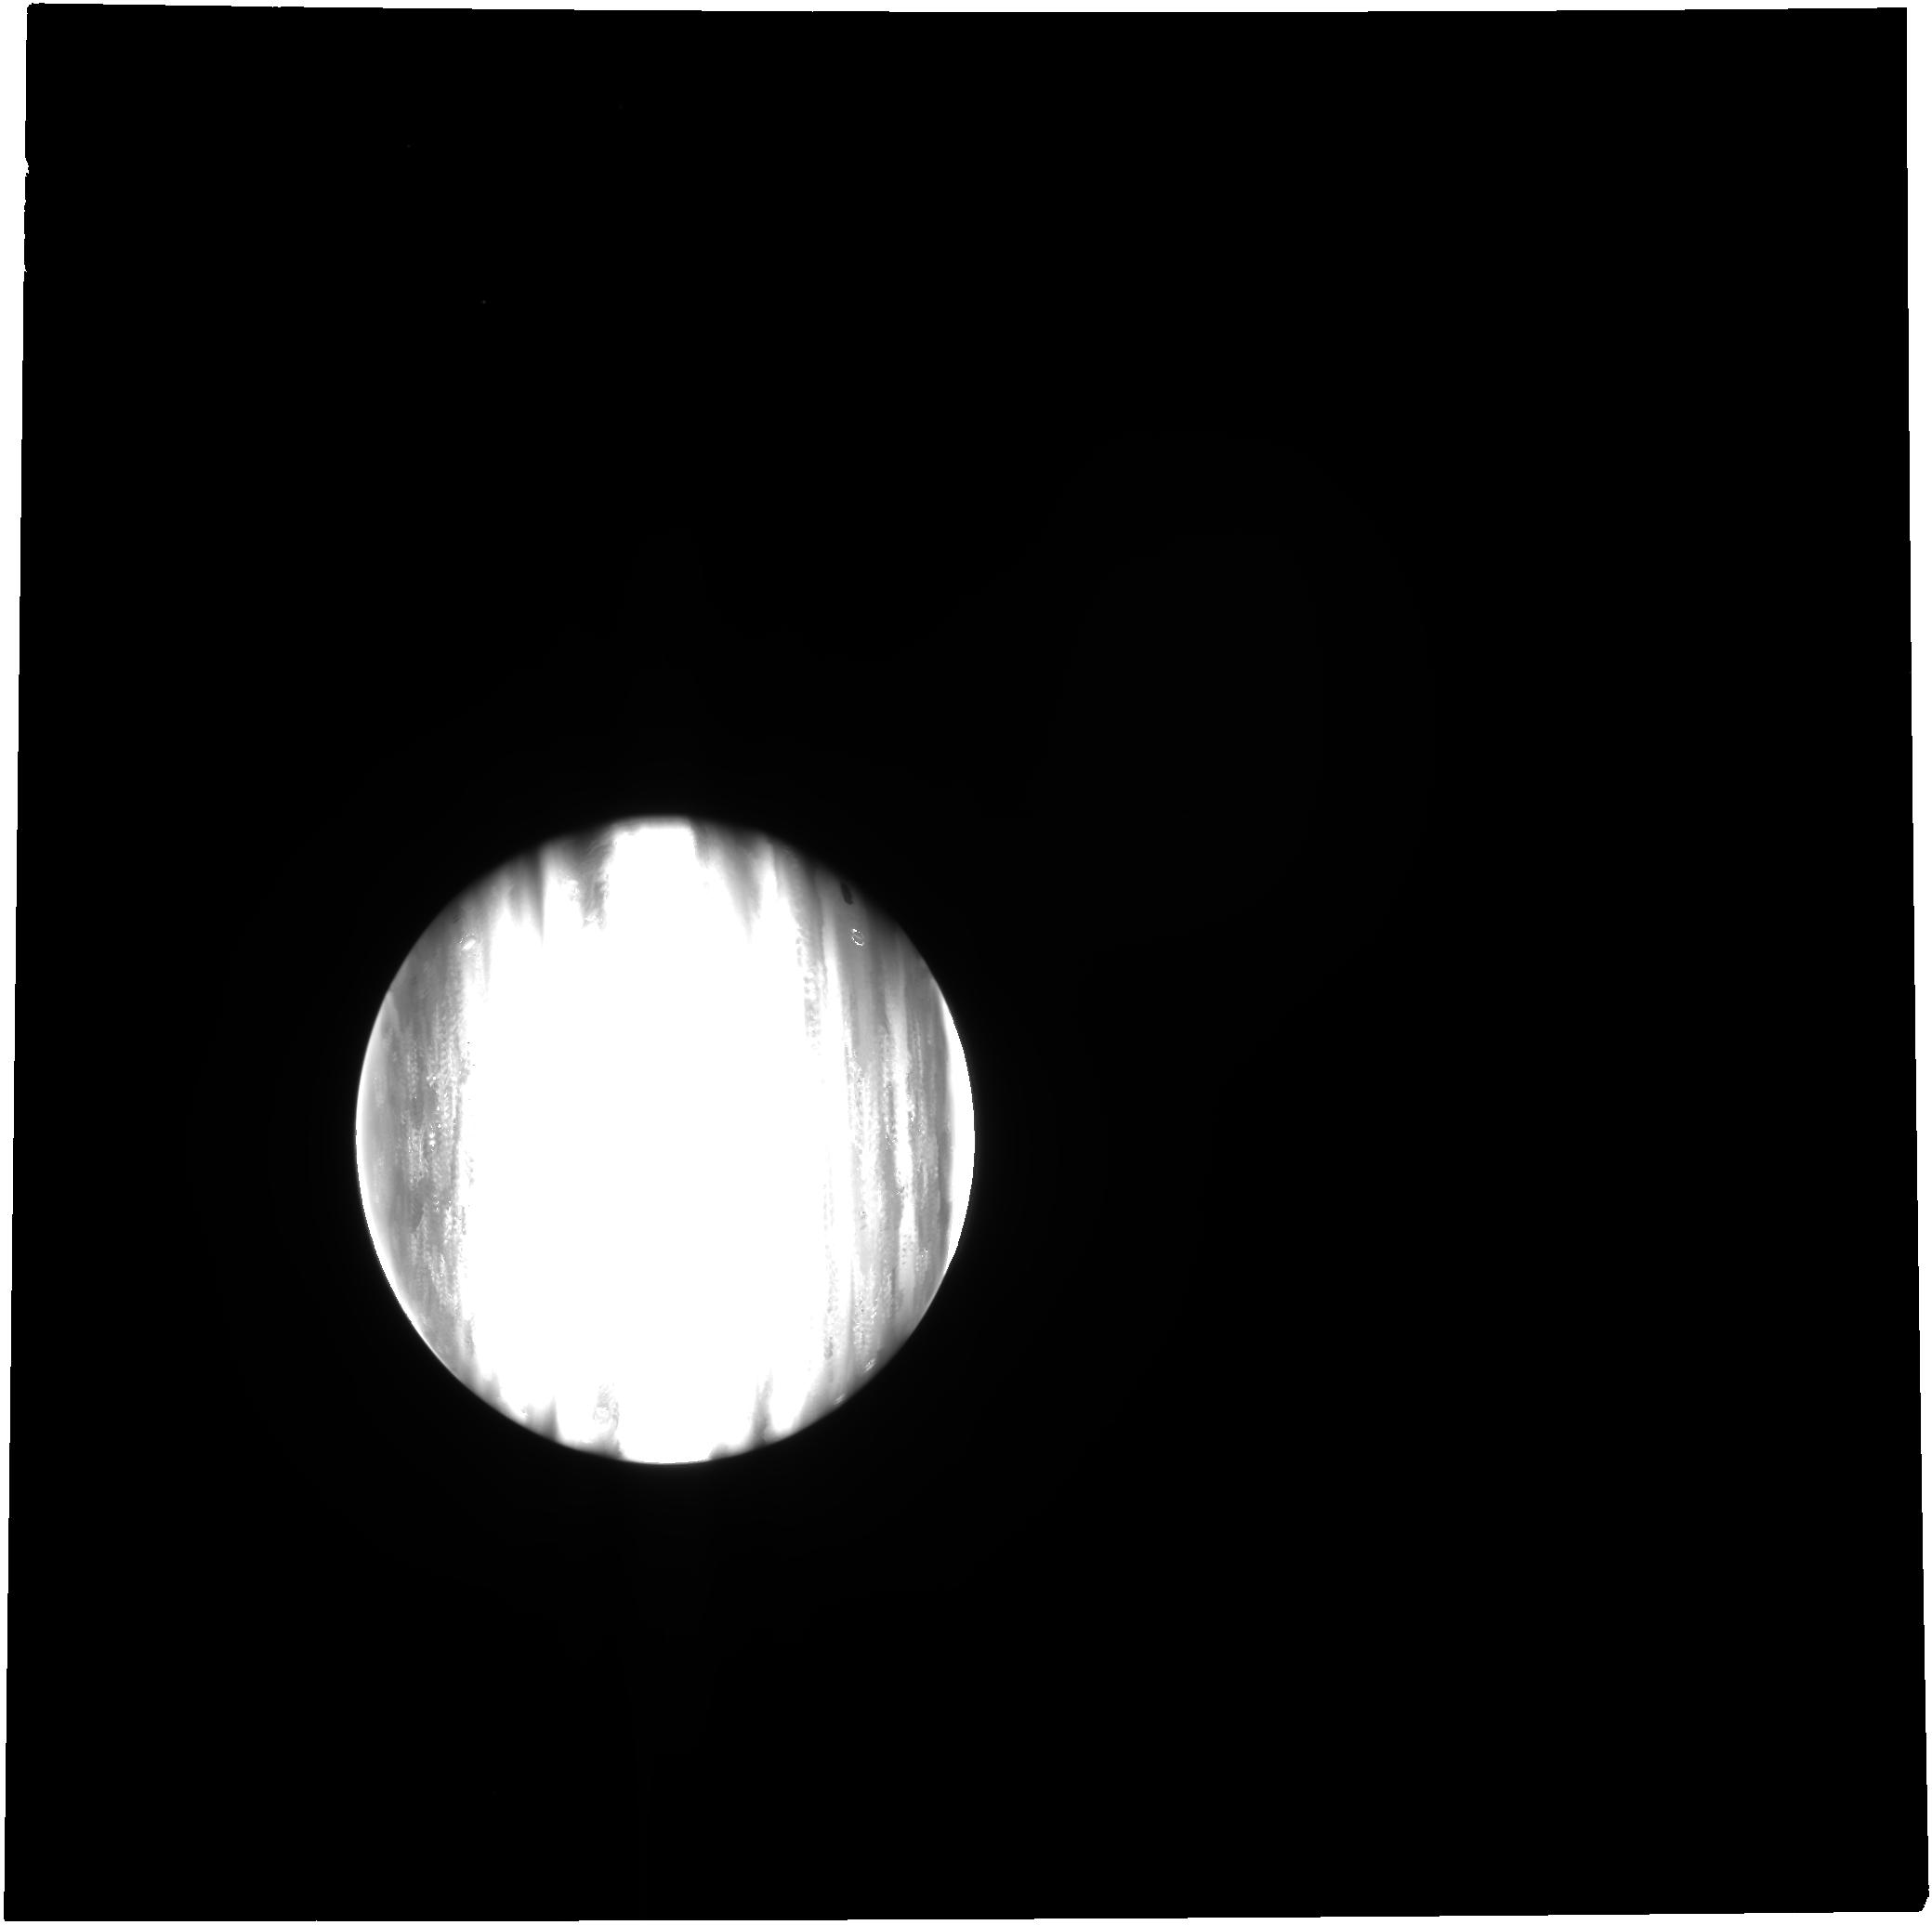
Target: JUPITER
Instrument: NIRCAM
Filter: F250M
Exposure: 2 min
Observation ID: jw01373-o010_t006_nircam_clear-f250m

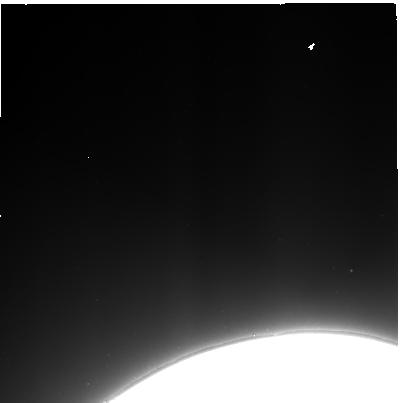
Target: JUPITER-MAINRING-EAST
Instrument: NIRCAM
Filter: F322W2
Exposure: 2 min
Observation ID: jw01373-o033_t035_nircam_clear-f322w2-sub400p

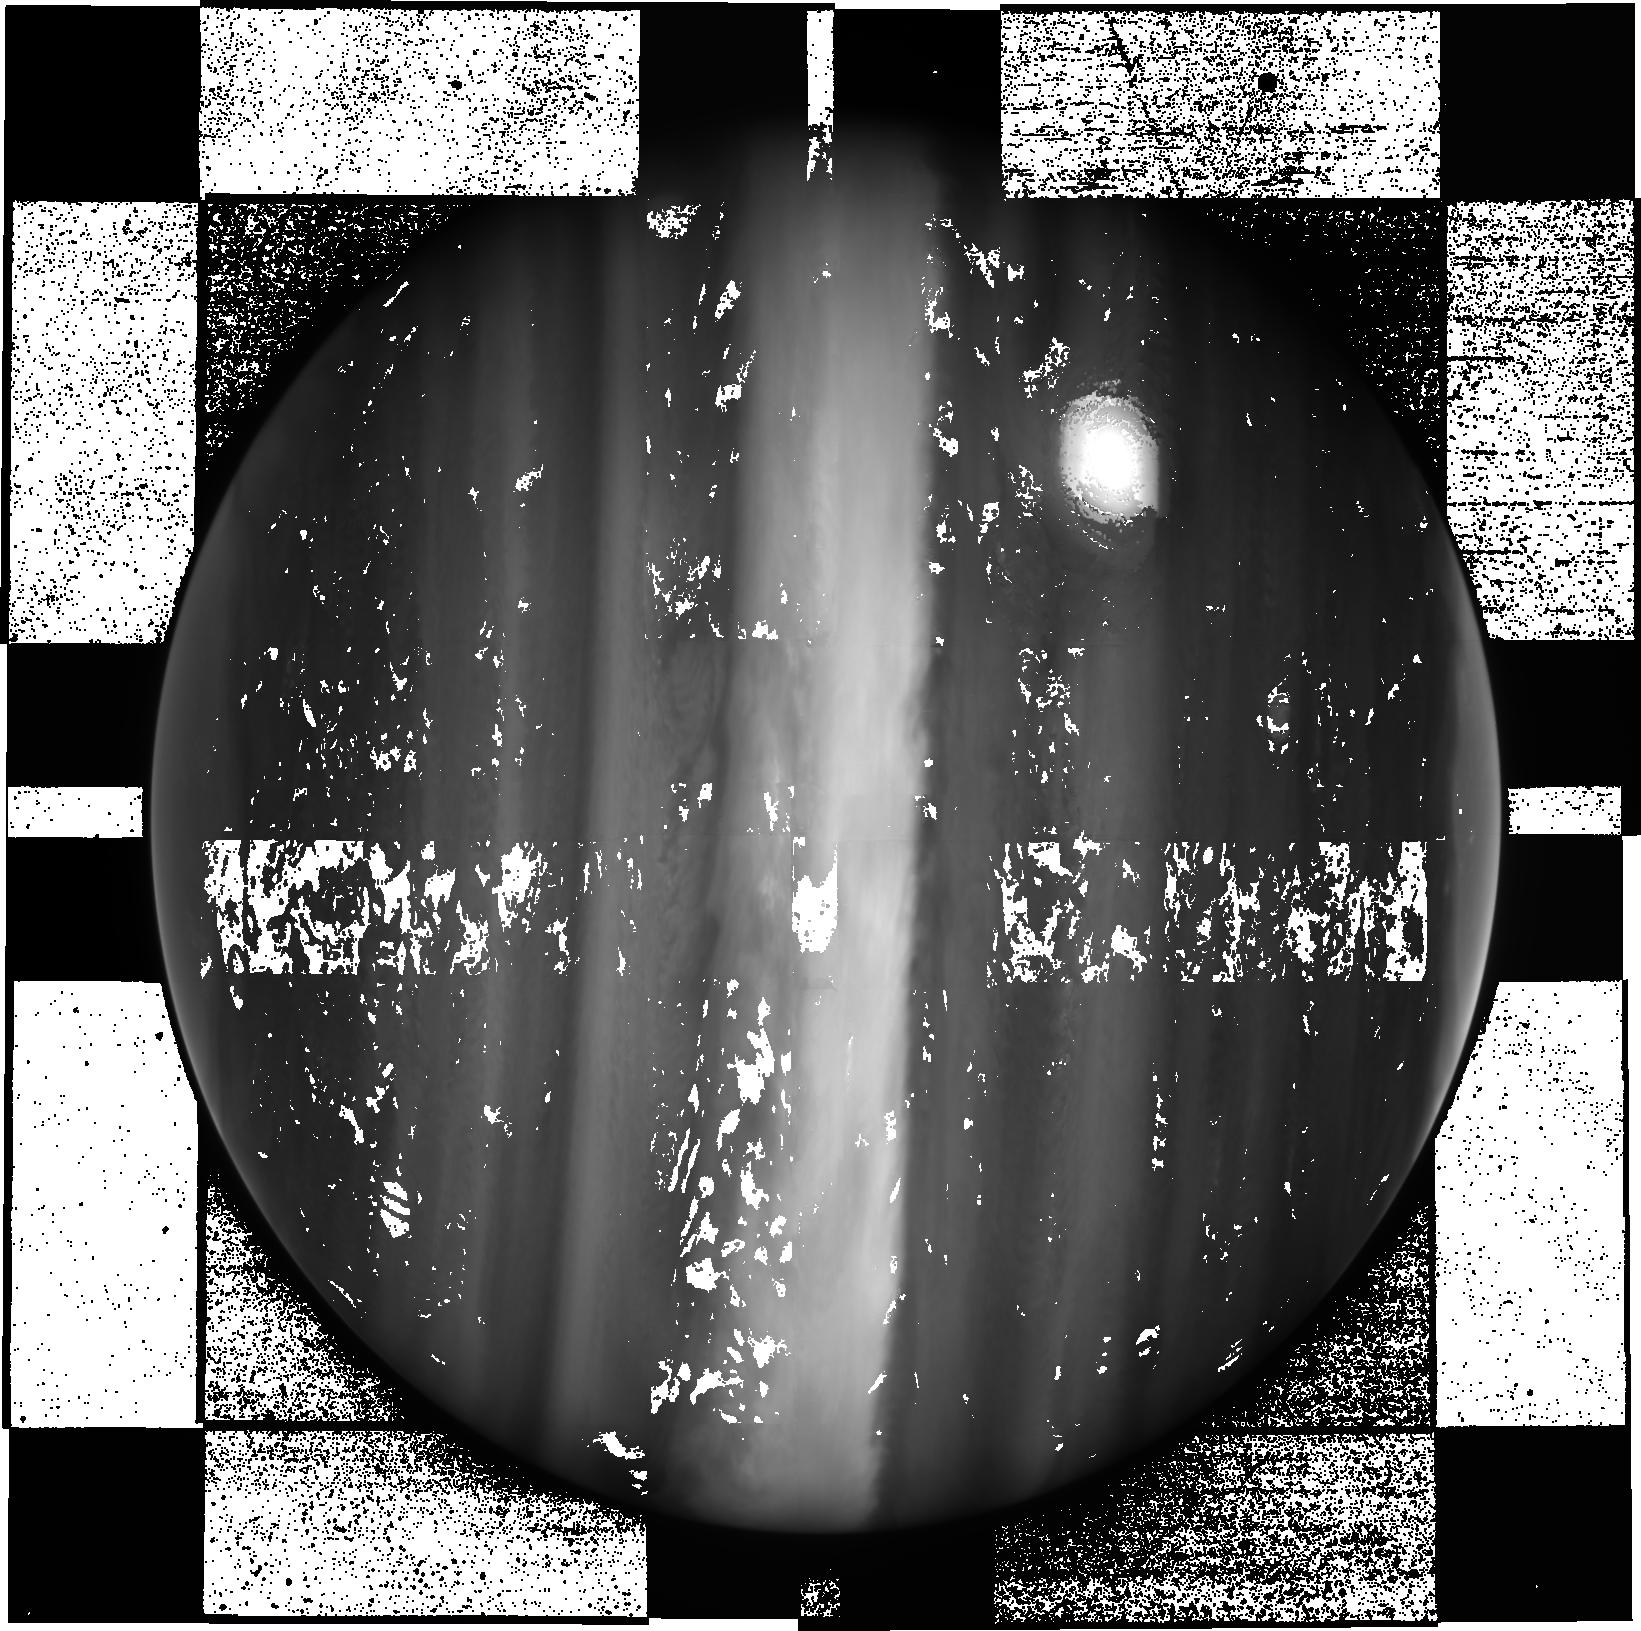
Target: JUPITER
Instrument: NIRCAM
Filter: F150W2+F164N
Exposure: 3 min
Observation ID: jw01373-o007_t006_nircam_f150w2-f164n-sub640

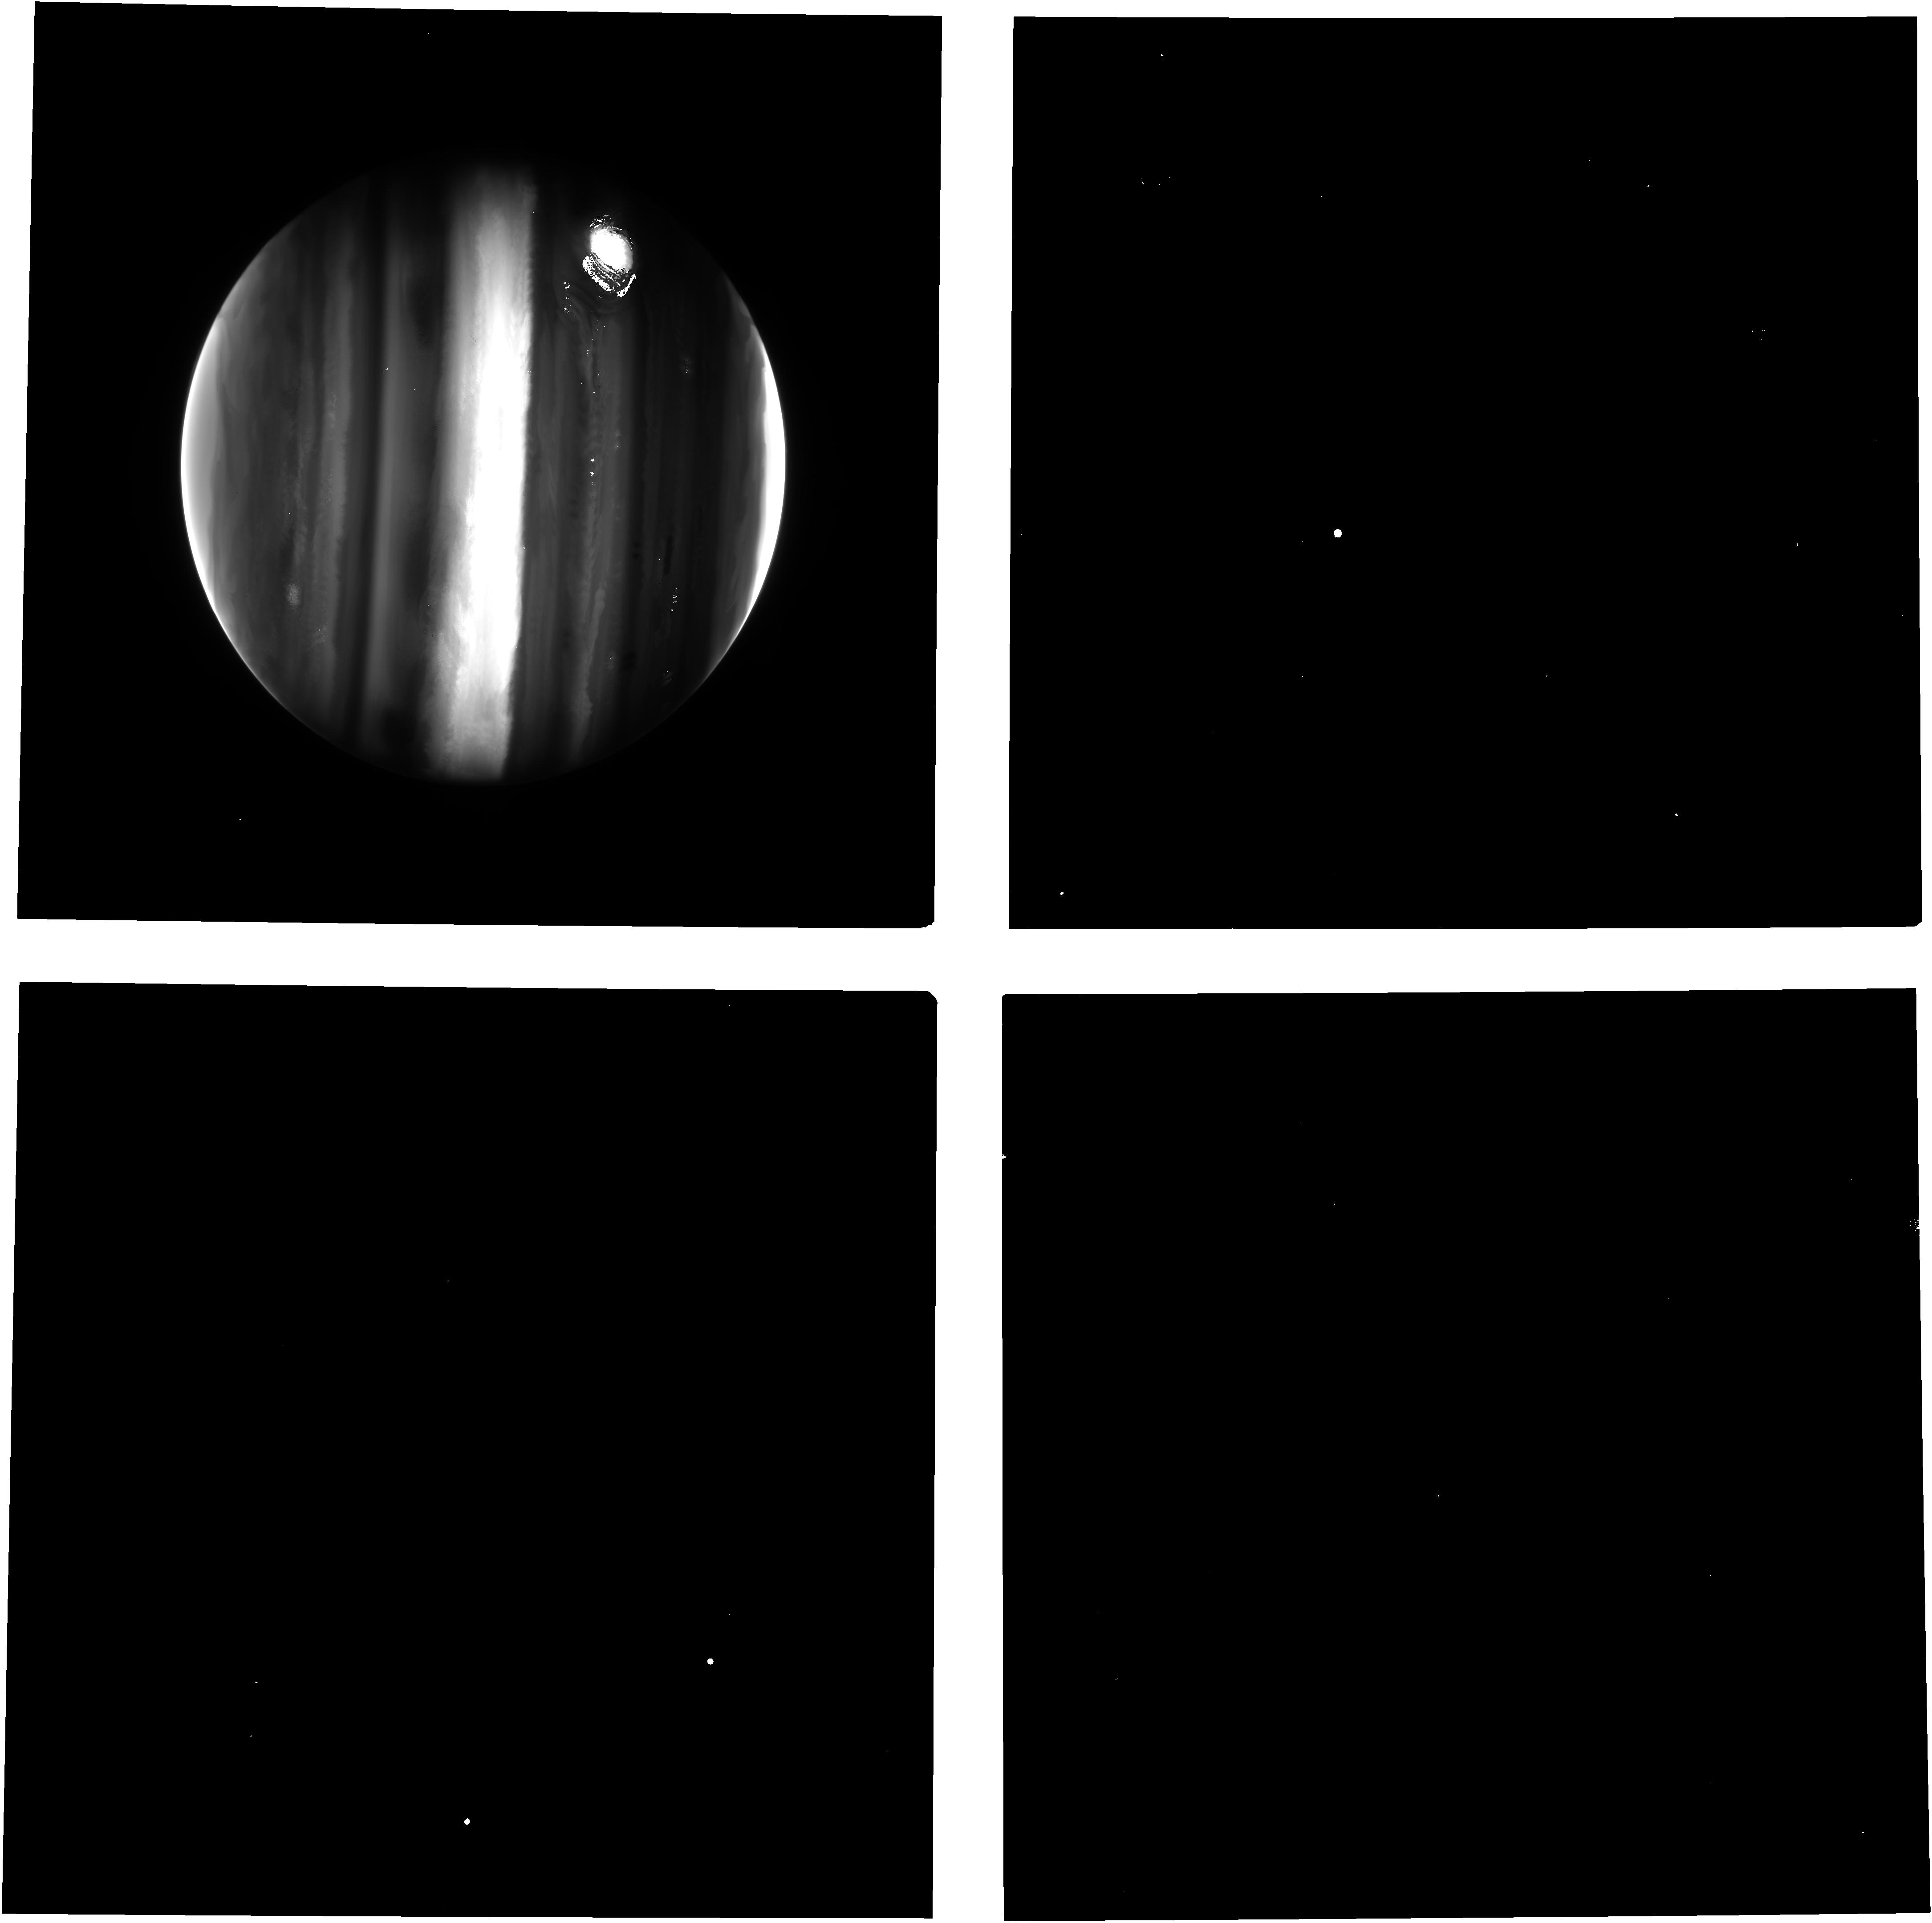
Target: JUPITER
Instrument: NIRCAM
Filter: F212N
Exposure: 3 min
Observation ID: jw01373-o008_t006_nircam_clear-f212n

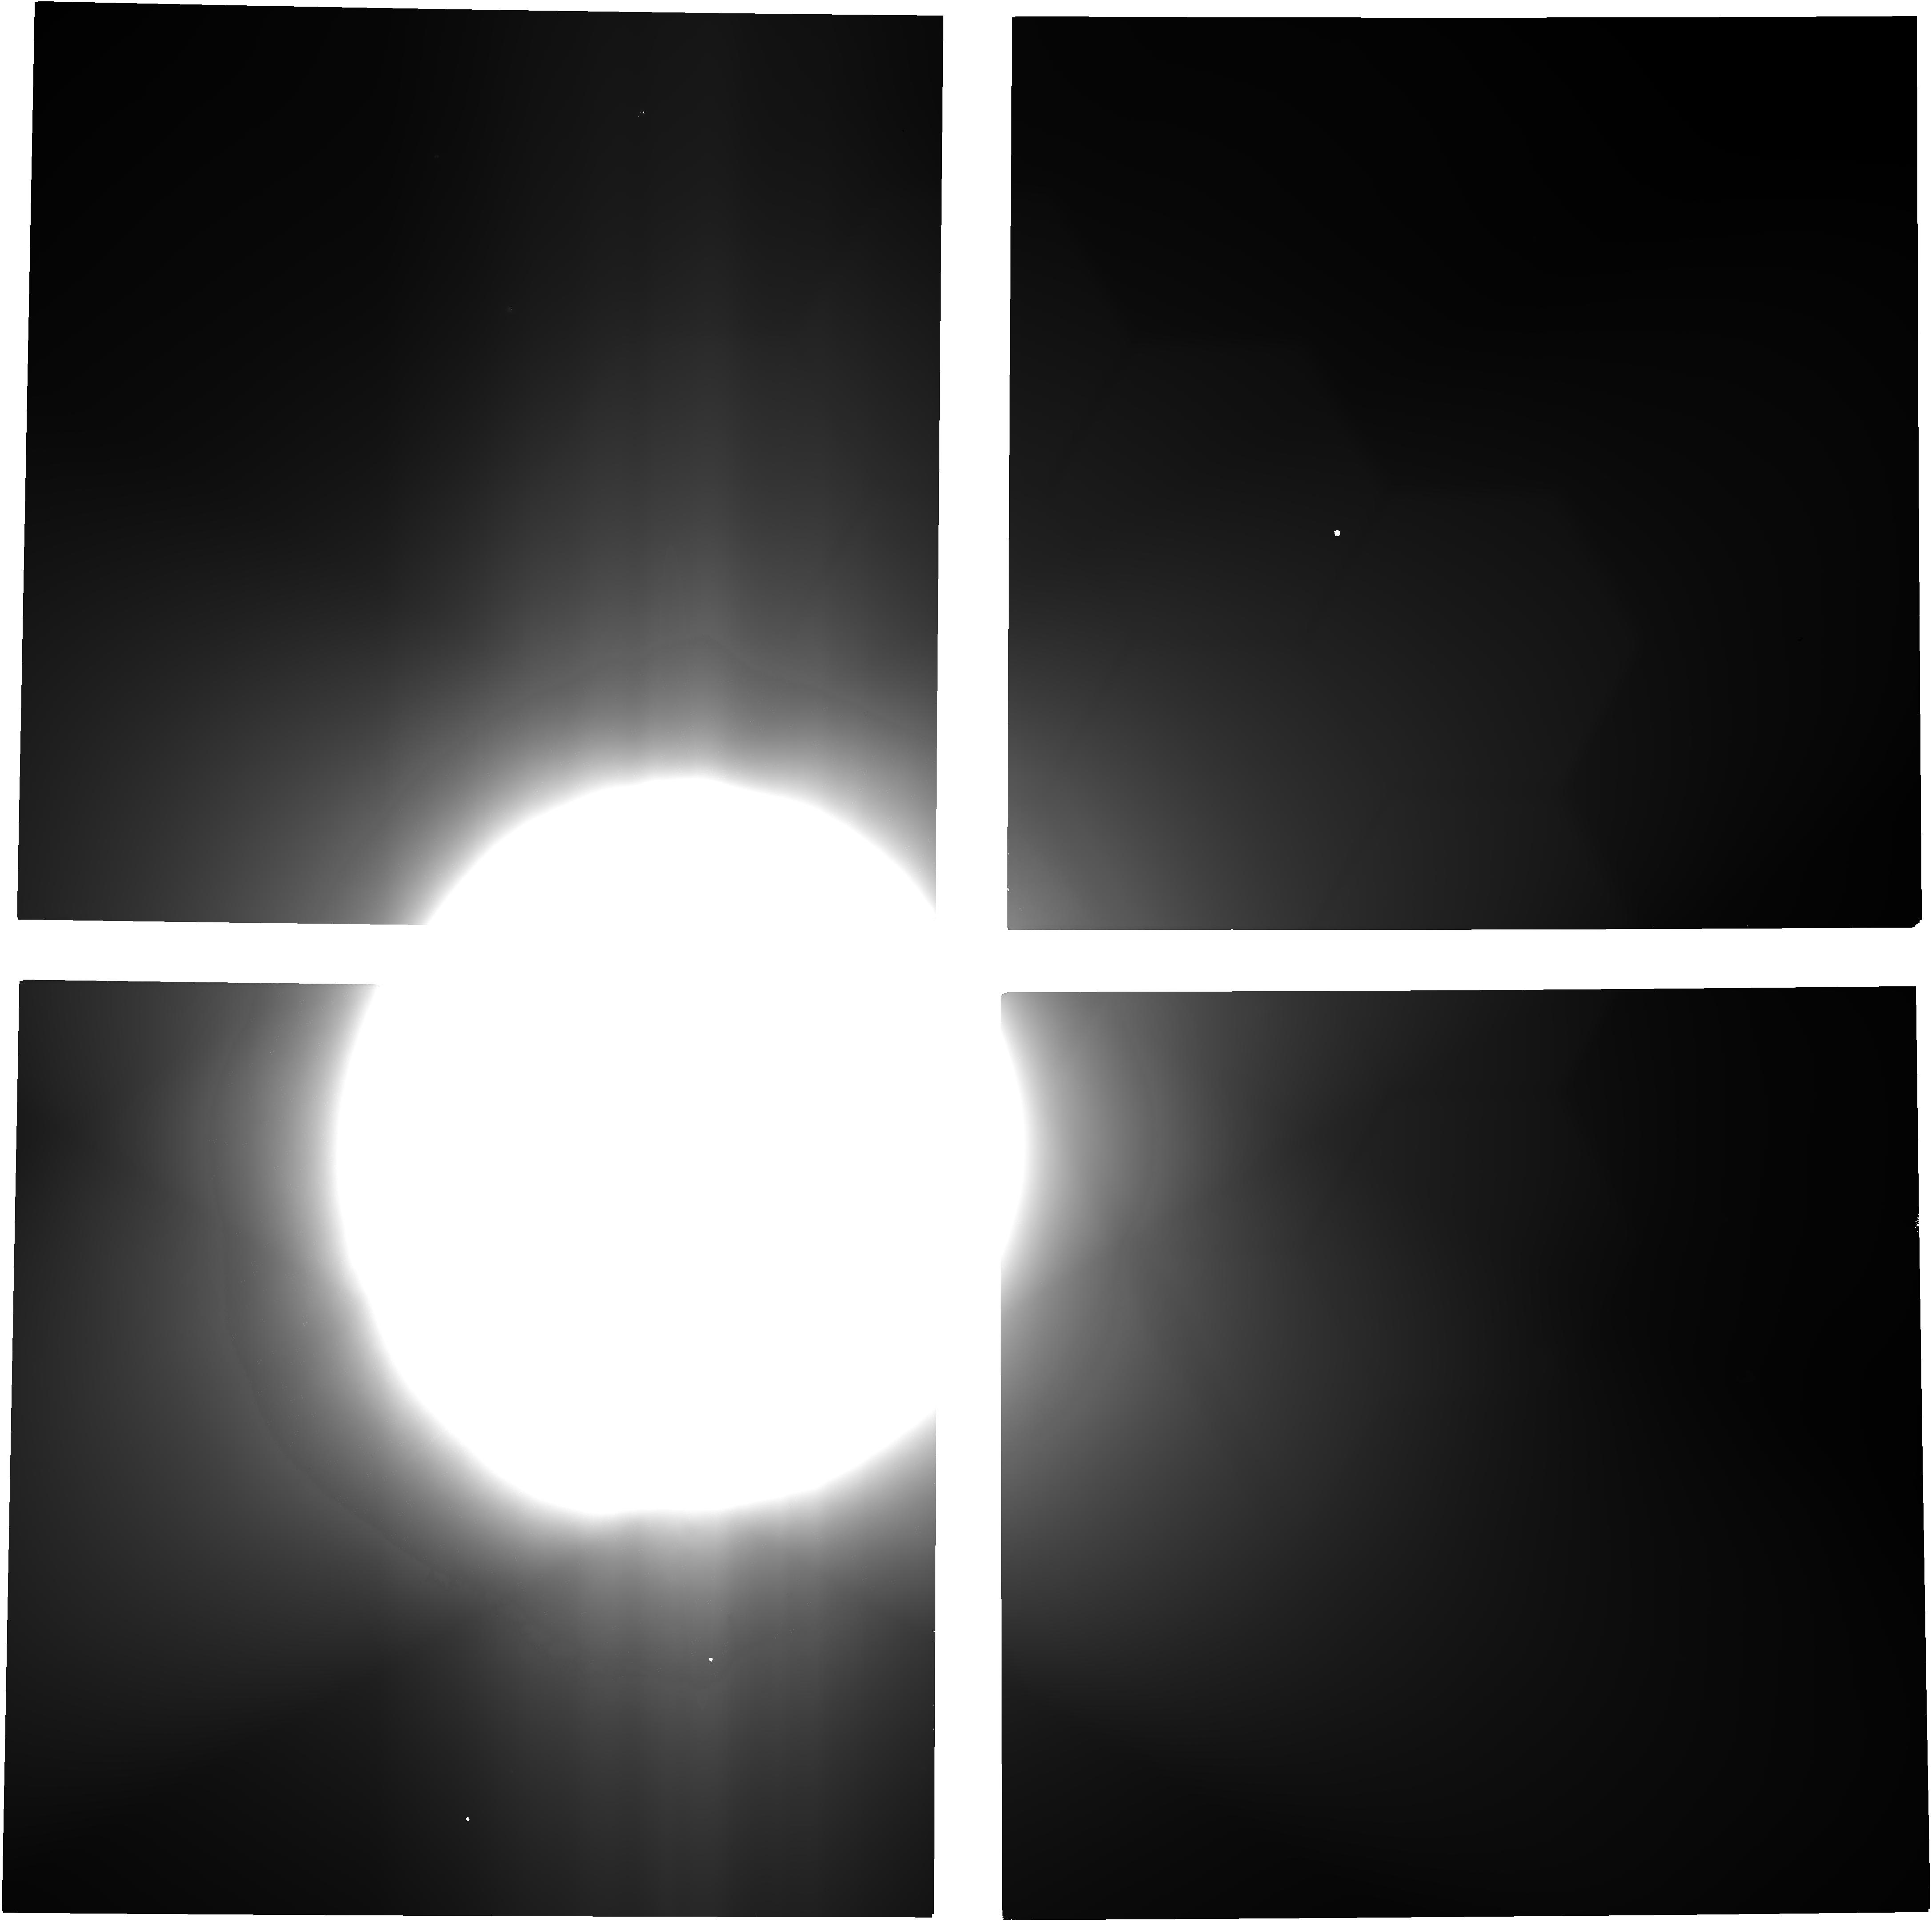
Target: JUPITER
Instrument: NIRCAM
Filter: F150W2
Exposure: 16 min
Observation ID: jw01373-o010_t006_nircam_clear-f150w2

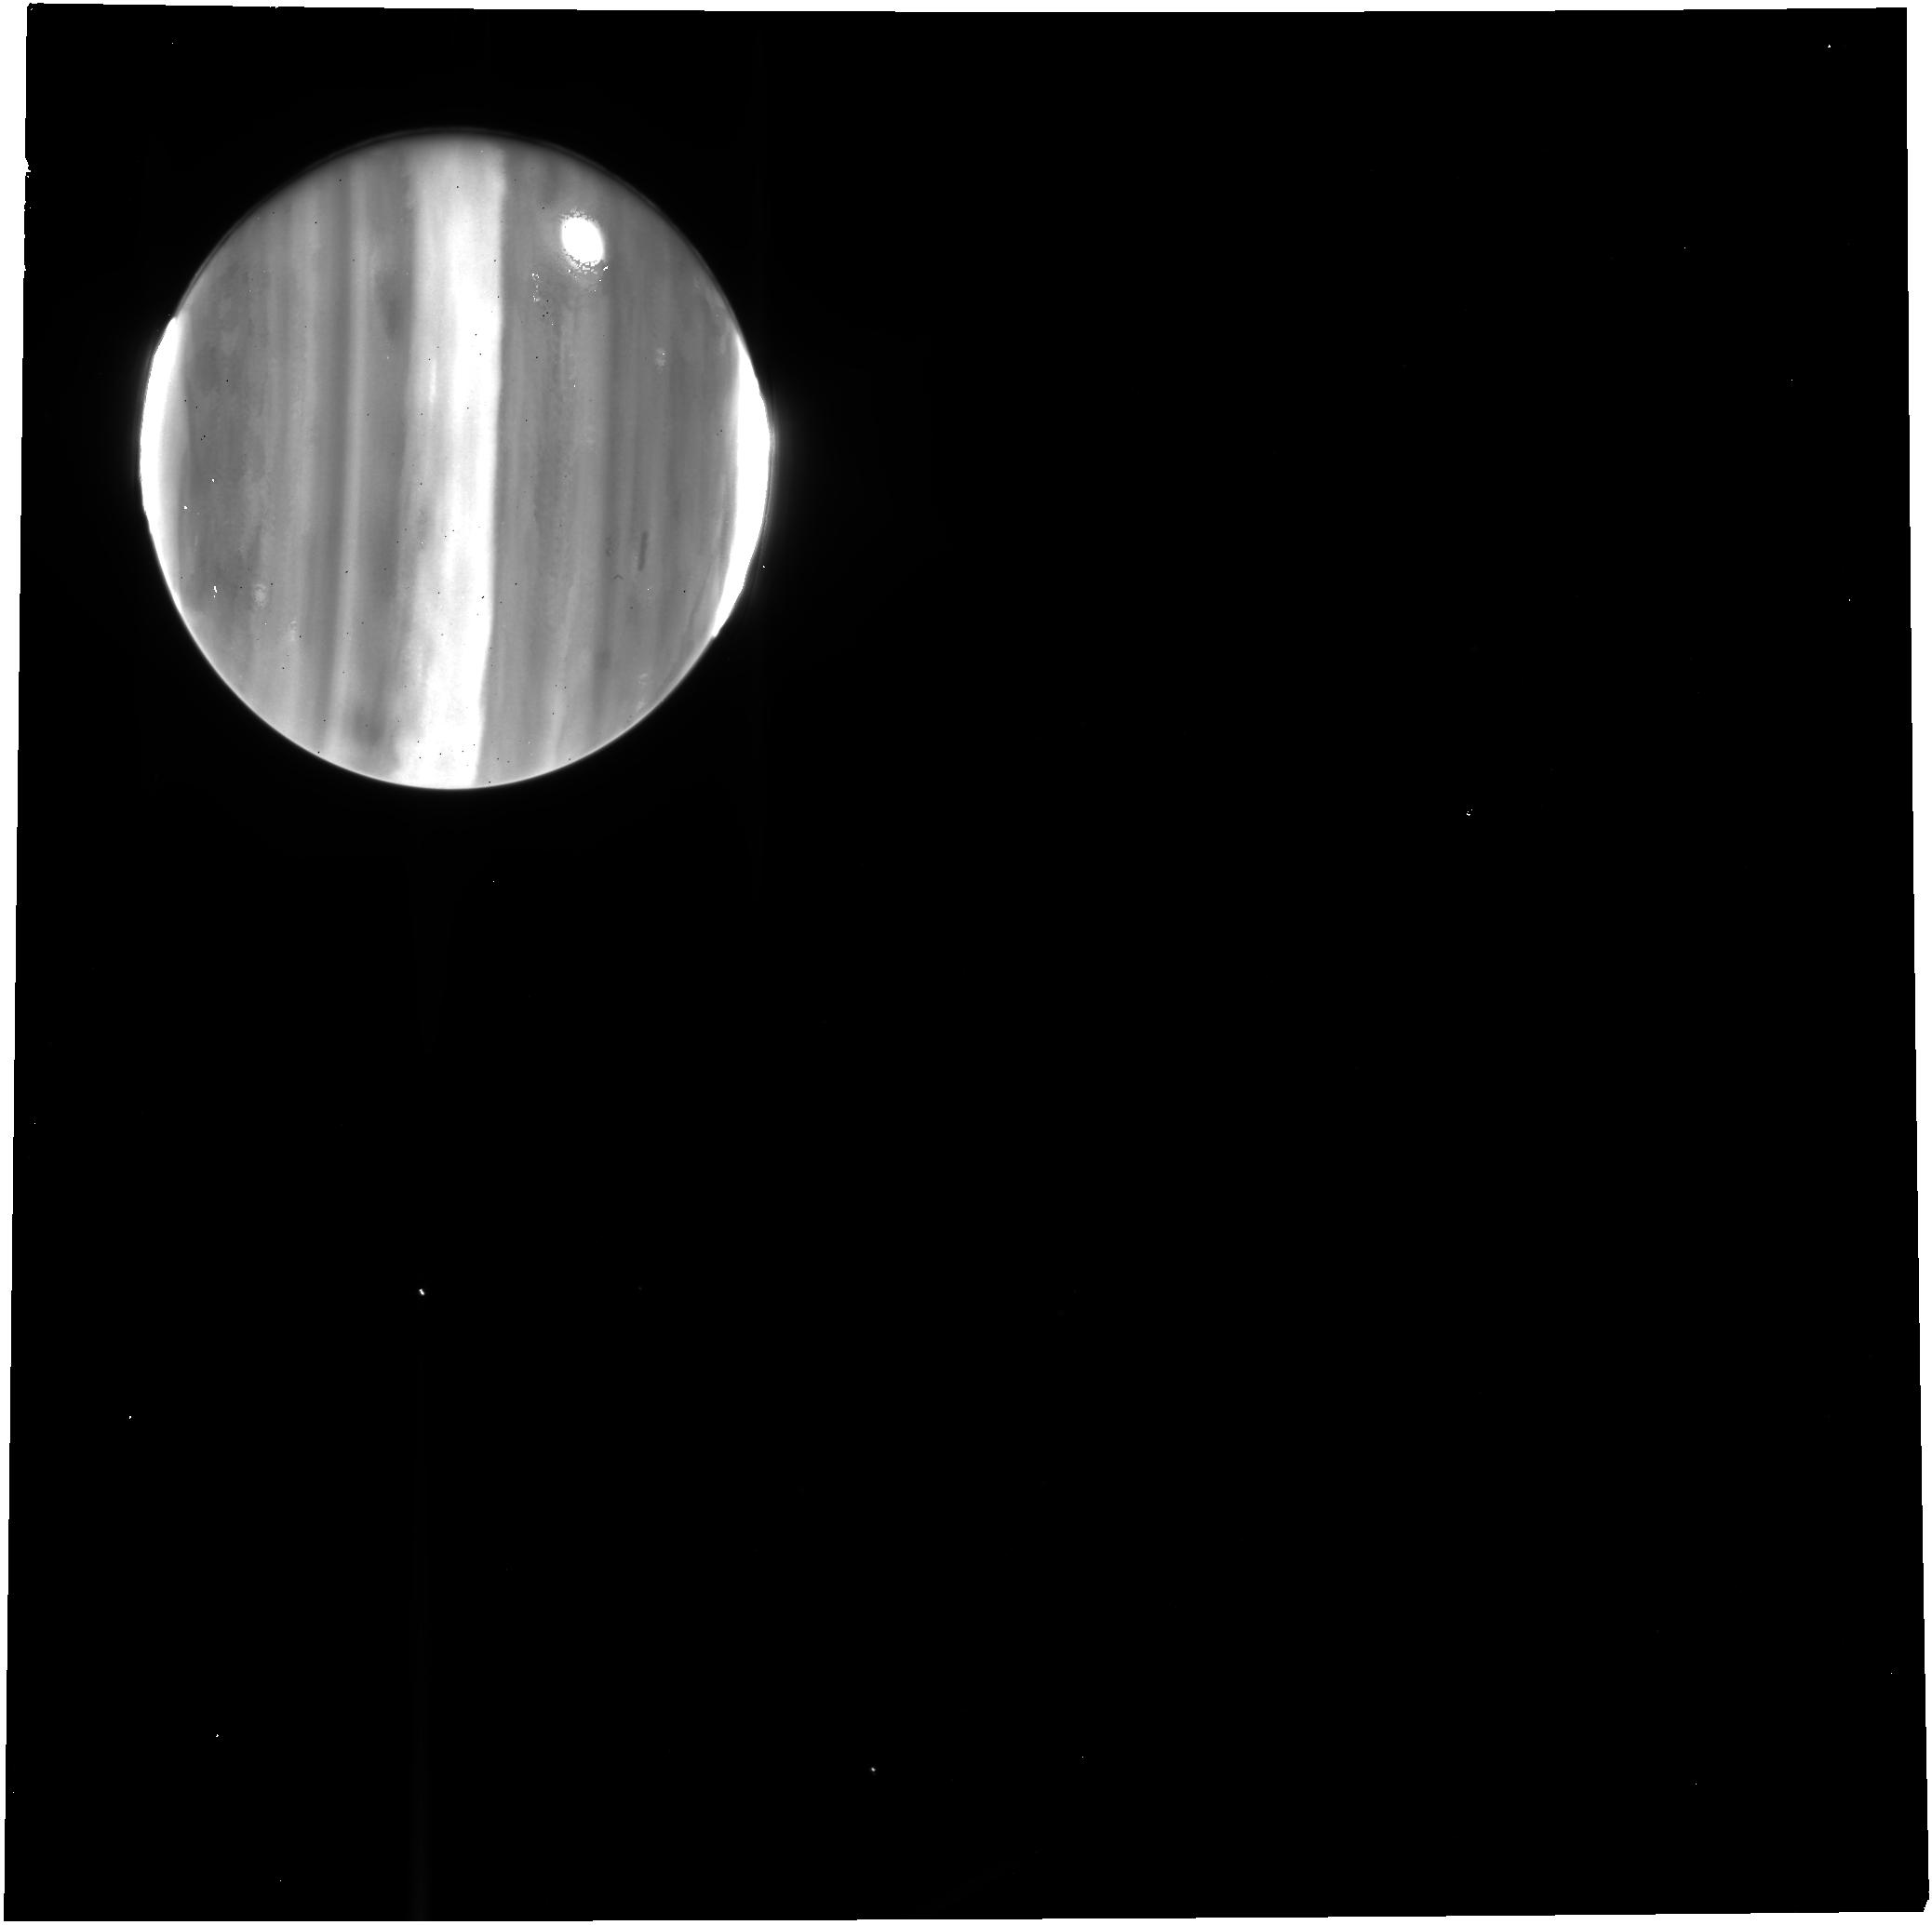
Target: JUPITER
Instrument: NIRCAM
Filter: F335M
Exposure: 3 min
Observation ID: jw01373-o008_t006_nircam_clear-f335m

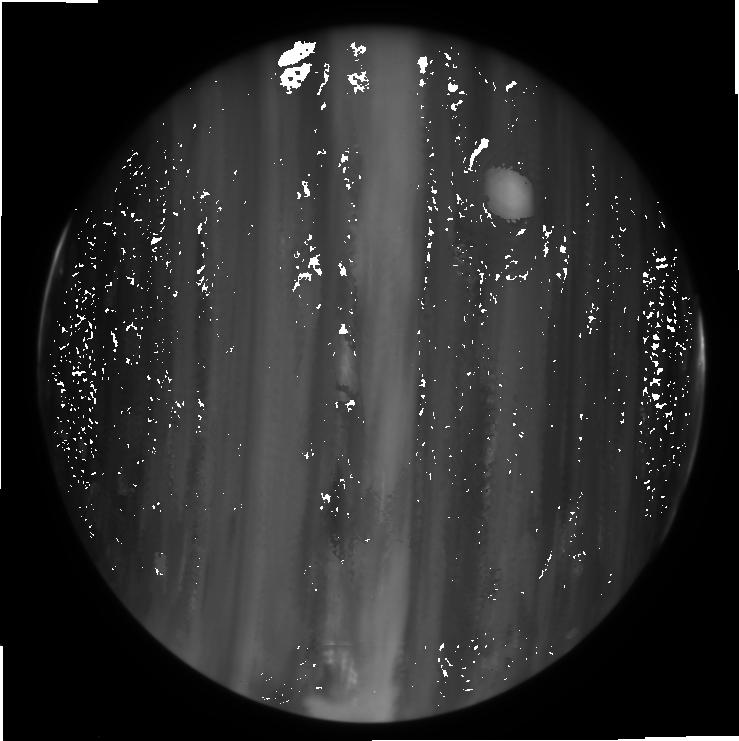
Target: JUPITER
Instrument: NIRCAM
Filter: F444W+F405N
Exposure: 3 min
Observation ID: jw01373-o007_t006_nircam_f405n-f444w-sub640

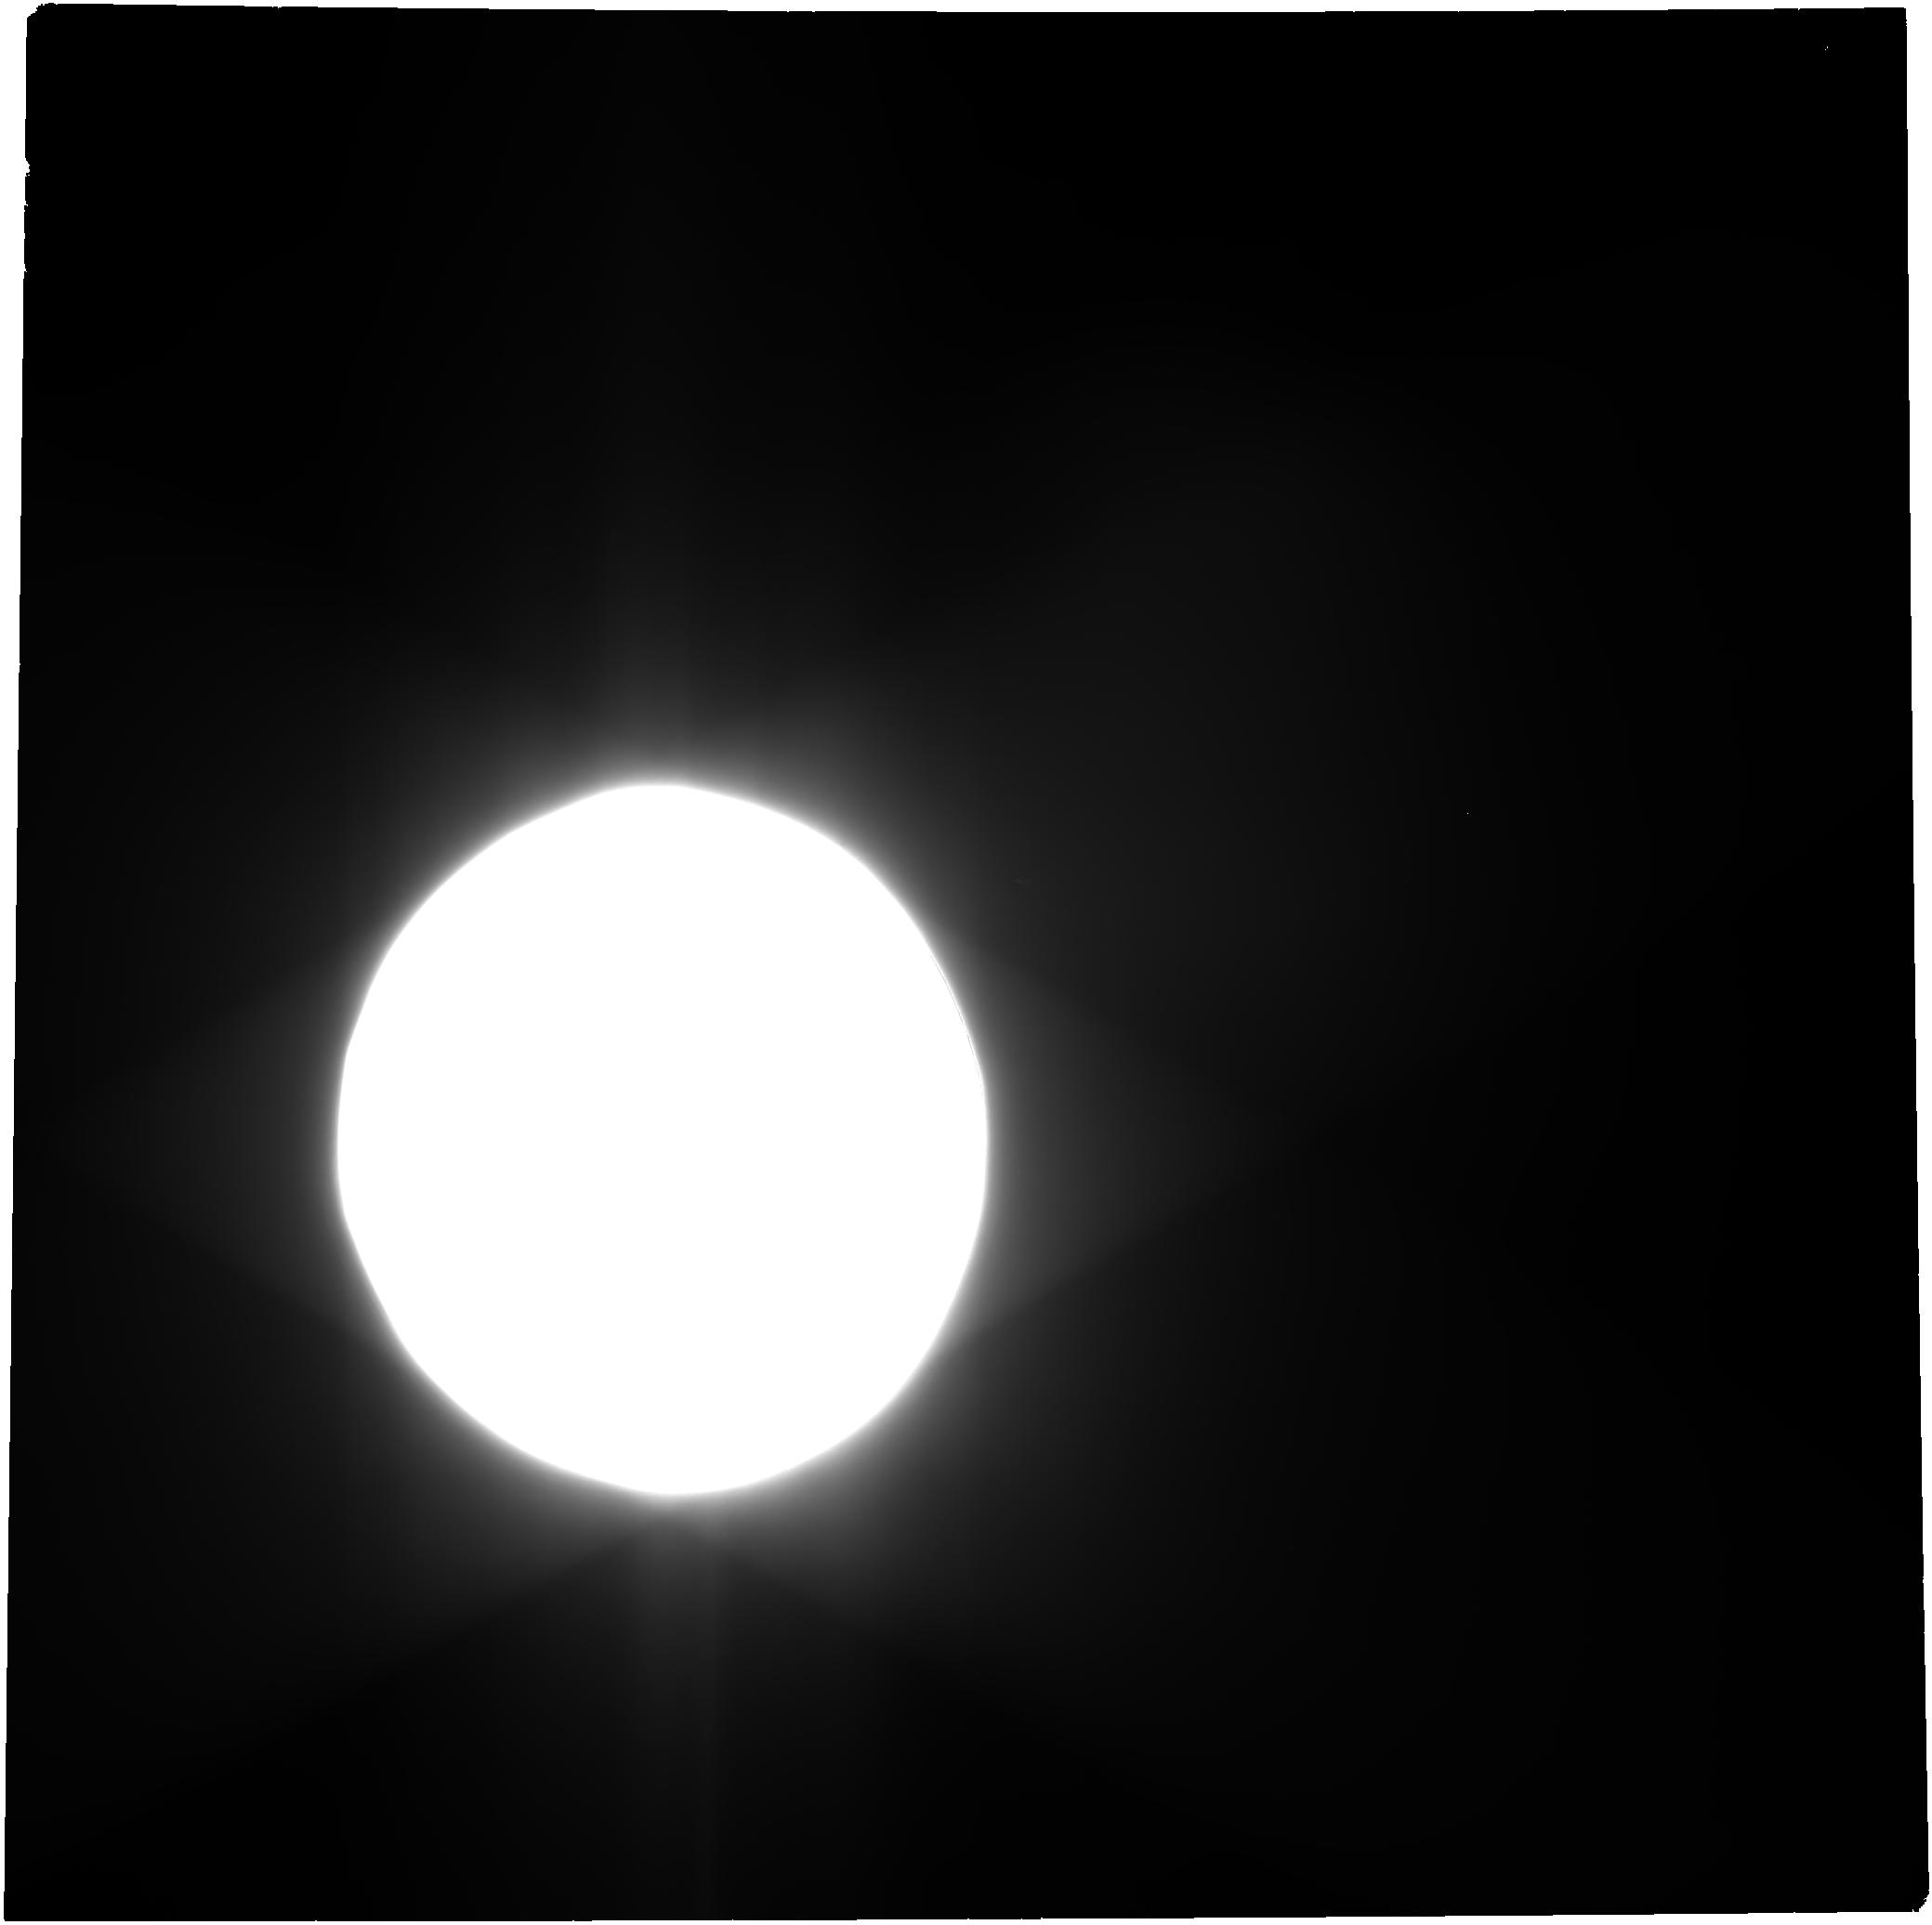
Target: JUPITER
Instrument: NIRCAM
Filter: F300M
Exposure: 5 min
Observation ID: jw01373-o013_t006_nircam_clear-f300m

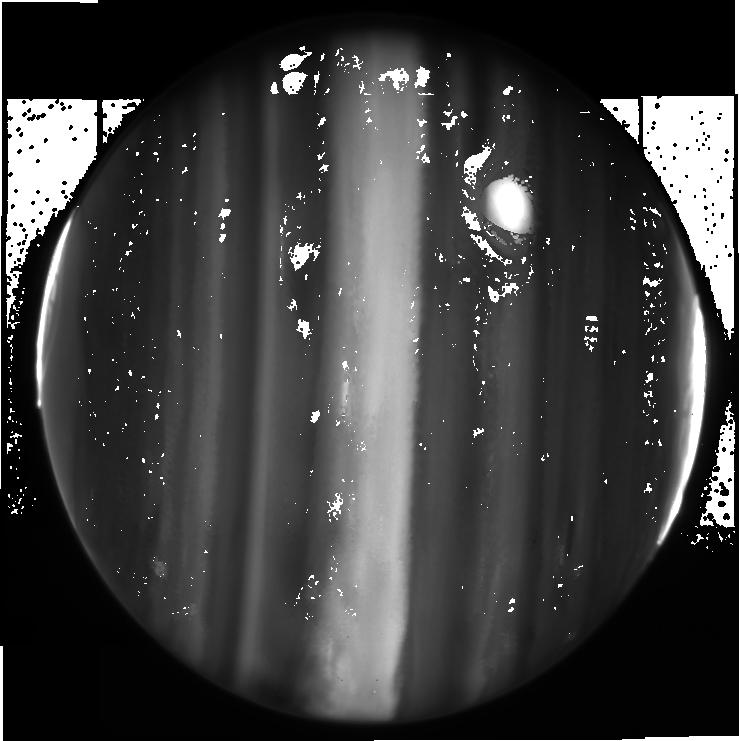
Target: JUPITER
Instrument: NIRCAM
Filter: F360M
Exposure: 3 min
Observation ID: jw01373-o006_t006_nircam_clear-f360m-sub640

ERS observations of the Jovian System as a demonstration of JWST capabilities for Solar System science (PI: de Pater, Imke)

We have brought together a large and diverse community in the US and Europe to observe the jovian system, with the following scientific goals: - characterize Jupiter’s cloud layers, winds, composition, auroral activity, and temperature structure; - produce maps of the atmosphere and surface of volcanically-active Io and icy satellite Ganymede to constrain their thermal and atmospheric structure, and search for plumes; - characterize the ring structure, and its sources, sinks and evolution. Our program will thus demonstrate the capabilities of JWST’s instruments on one of the largest and brightest sources in the Solar System and on very faint targets next to it. We will also observe weak emission/absorption bands on strong continua, and with NIRIS/AMI we will maximize the Strehl ratio on unresolved features, such as Io’s volcanoes. We will deliver a number of science enabling products that will facilitate community science, including, e.g.: i) characterizing Jupiter’s scattered light in the context of scientific observations, ii) resolve point sources with AMI in a crowded field (Io’s volcanoes), and compare this to classical observations, iii) develop tools to mosaic/visualize spectral datacubes using MIRI and NIRSpec on Jupiter. Finally, our program will also set a first temporal benchmark to study time variations in the jovian system and any interconnectivity (e.g., through its magnetic field) during JWST’s lifetime.